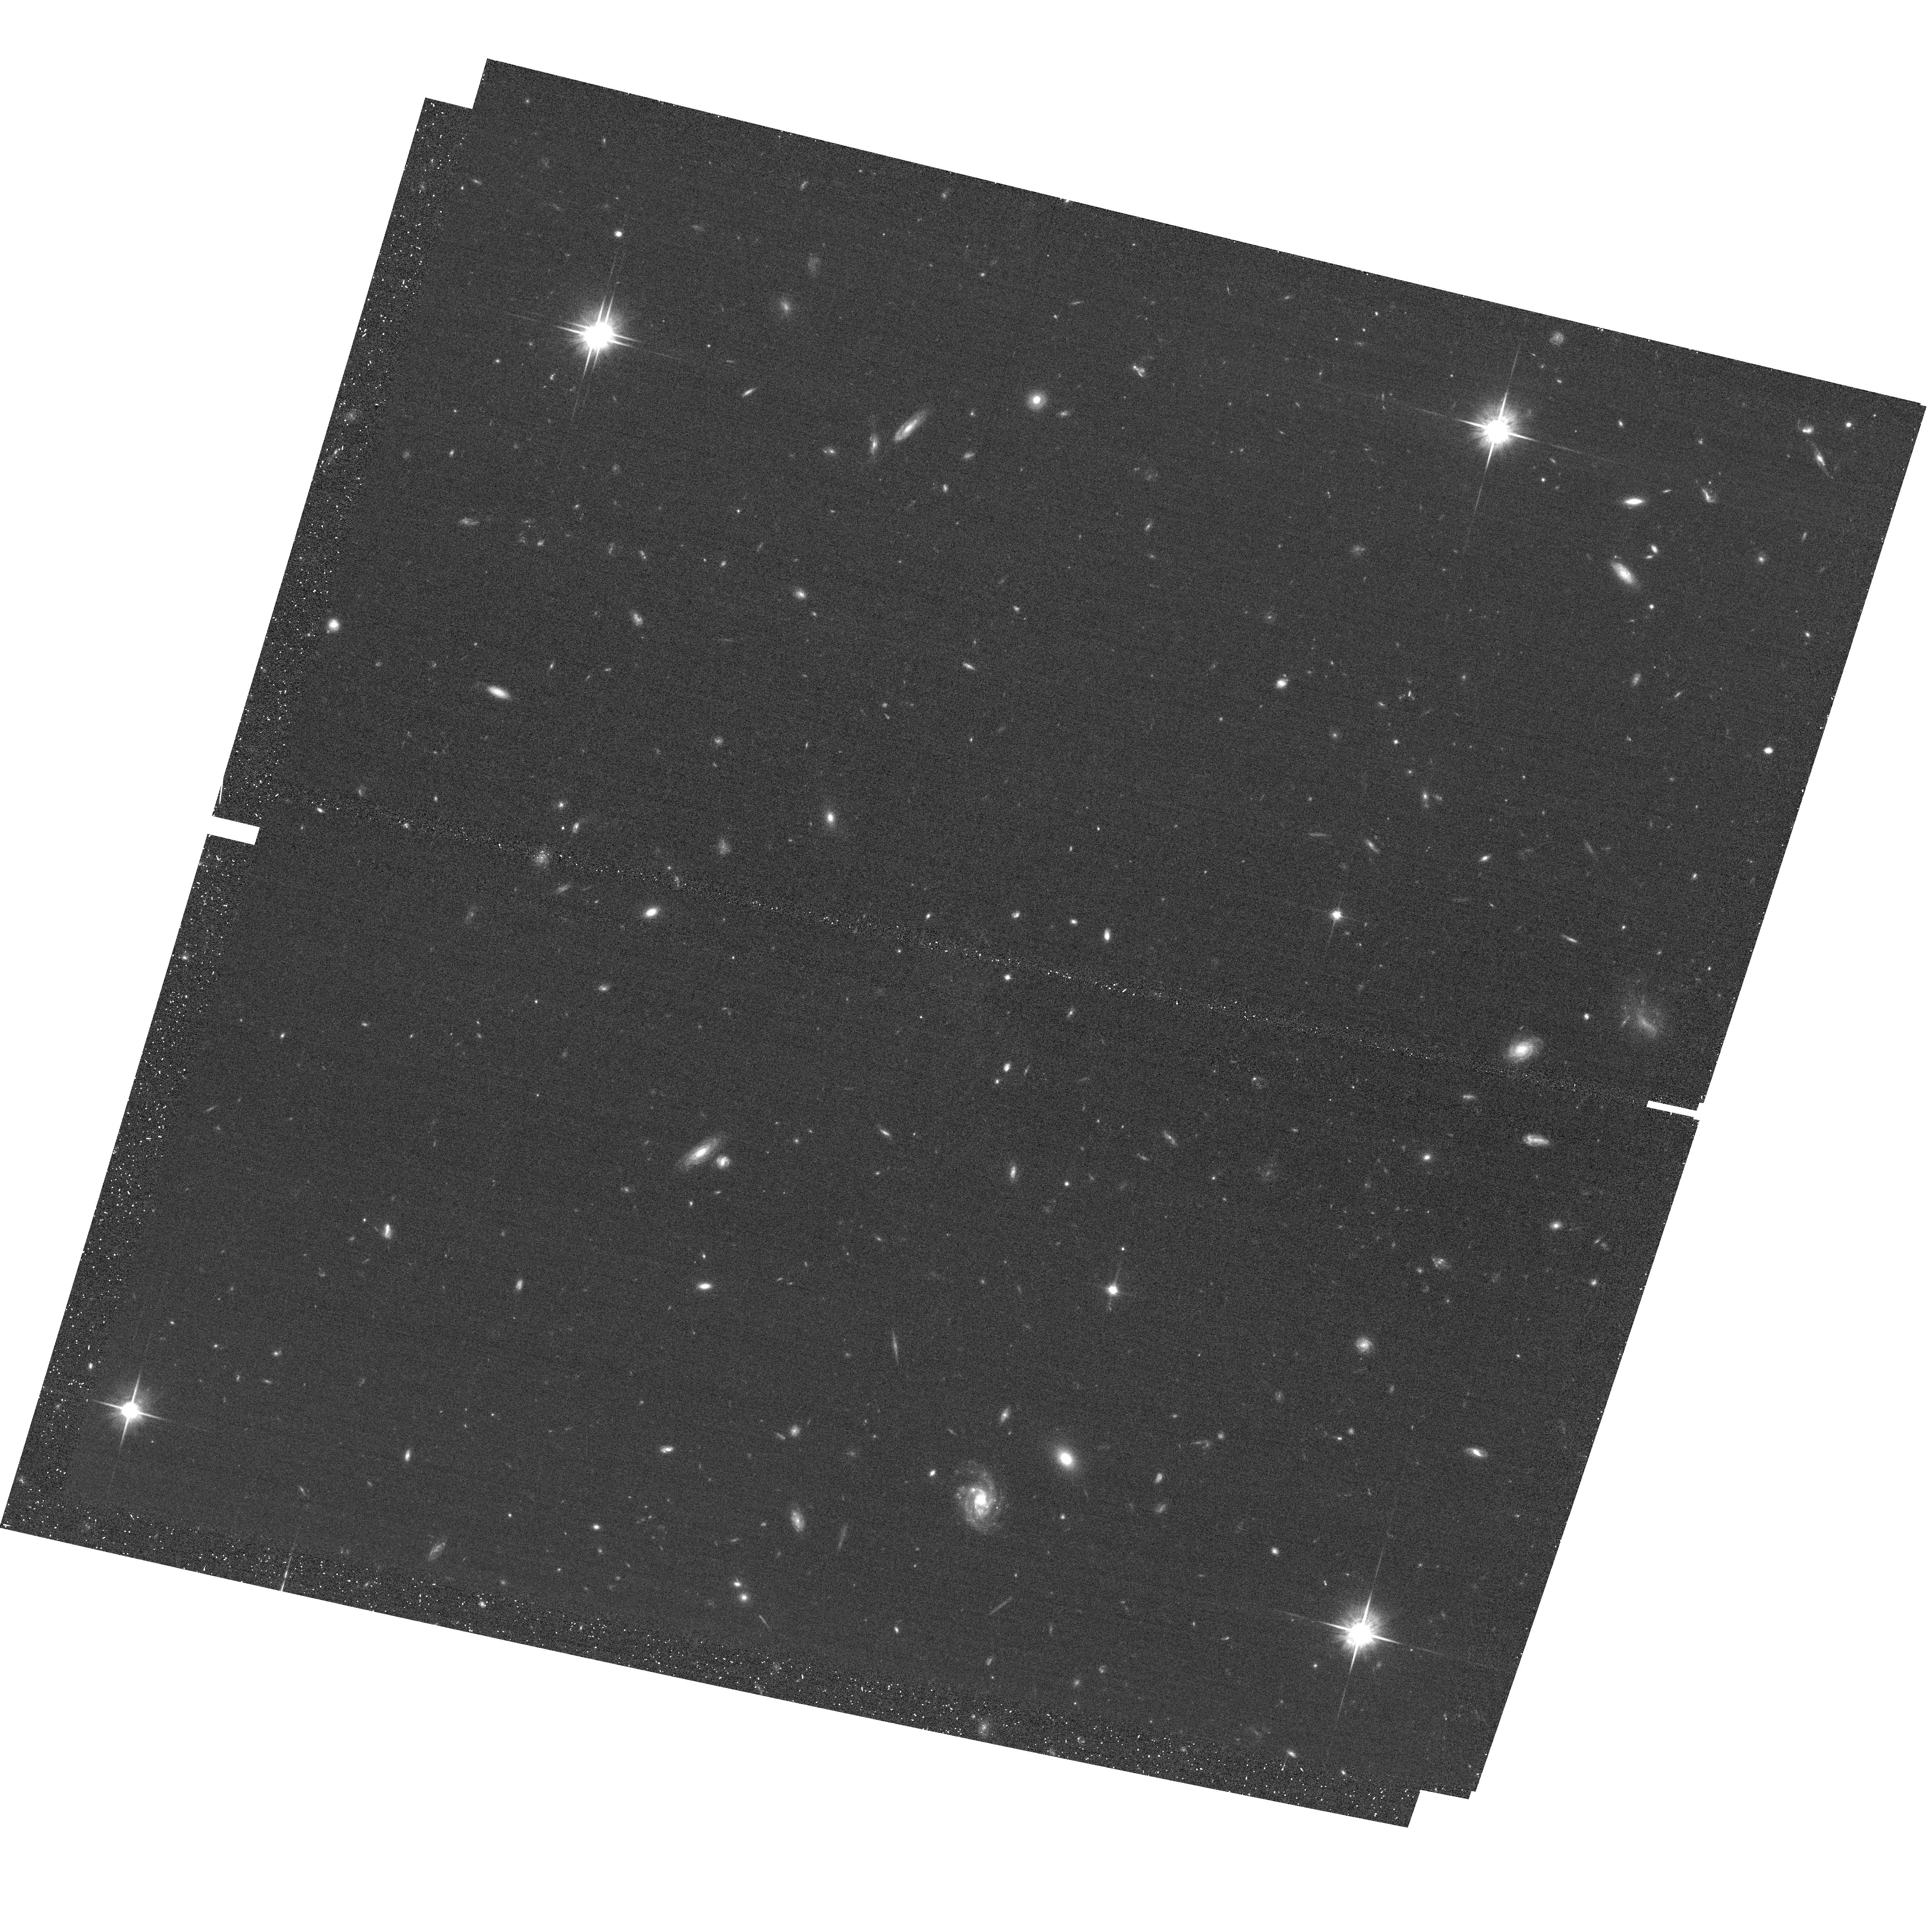
Target: GDN2
Instrument: ACS/WFC
Filter: F814W
Exposure: 22 min
Observation ID: hst_13420_02_acs_wfc_f814w_jcat02

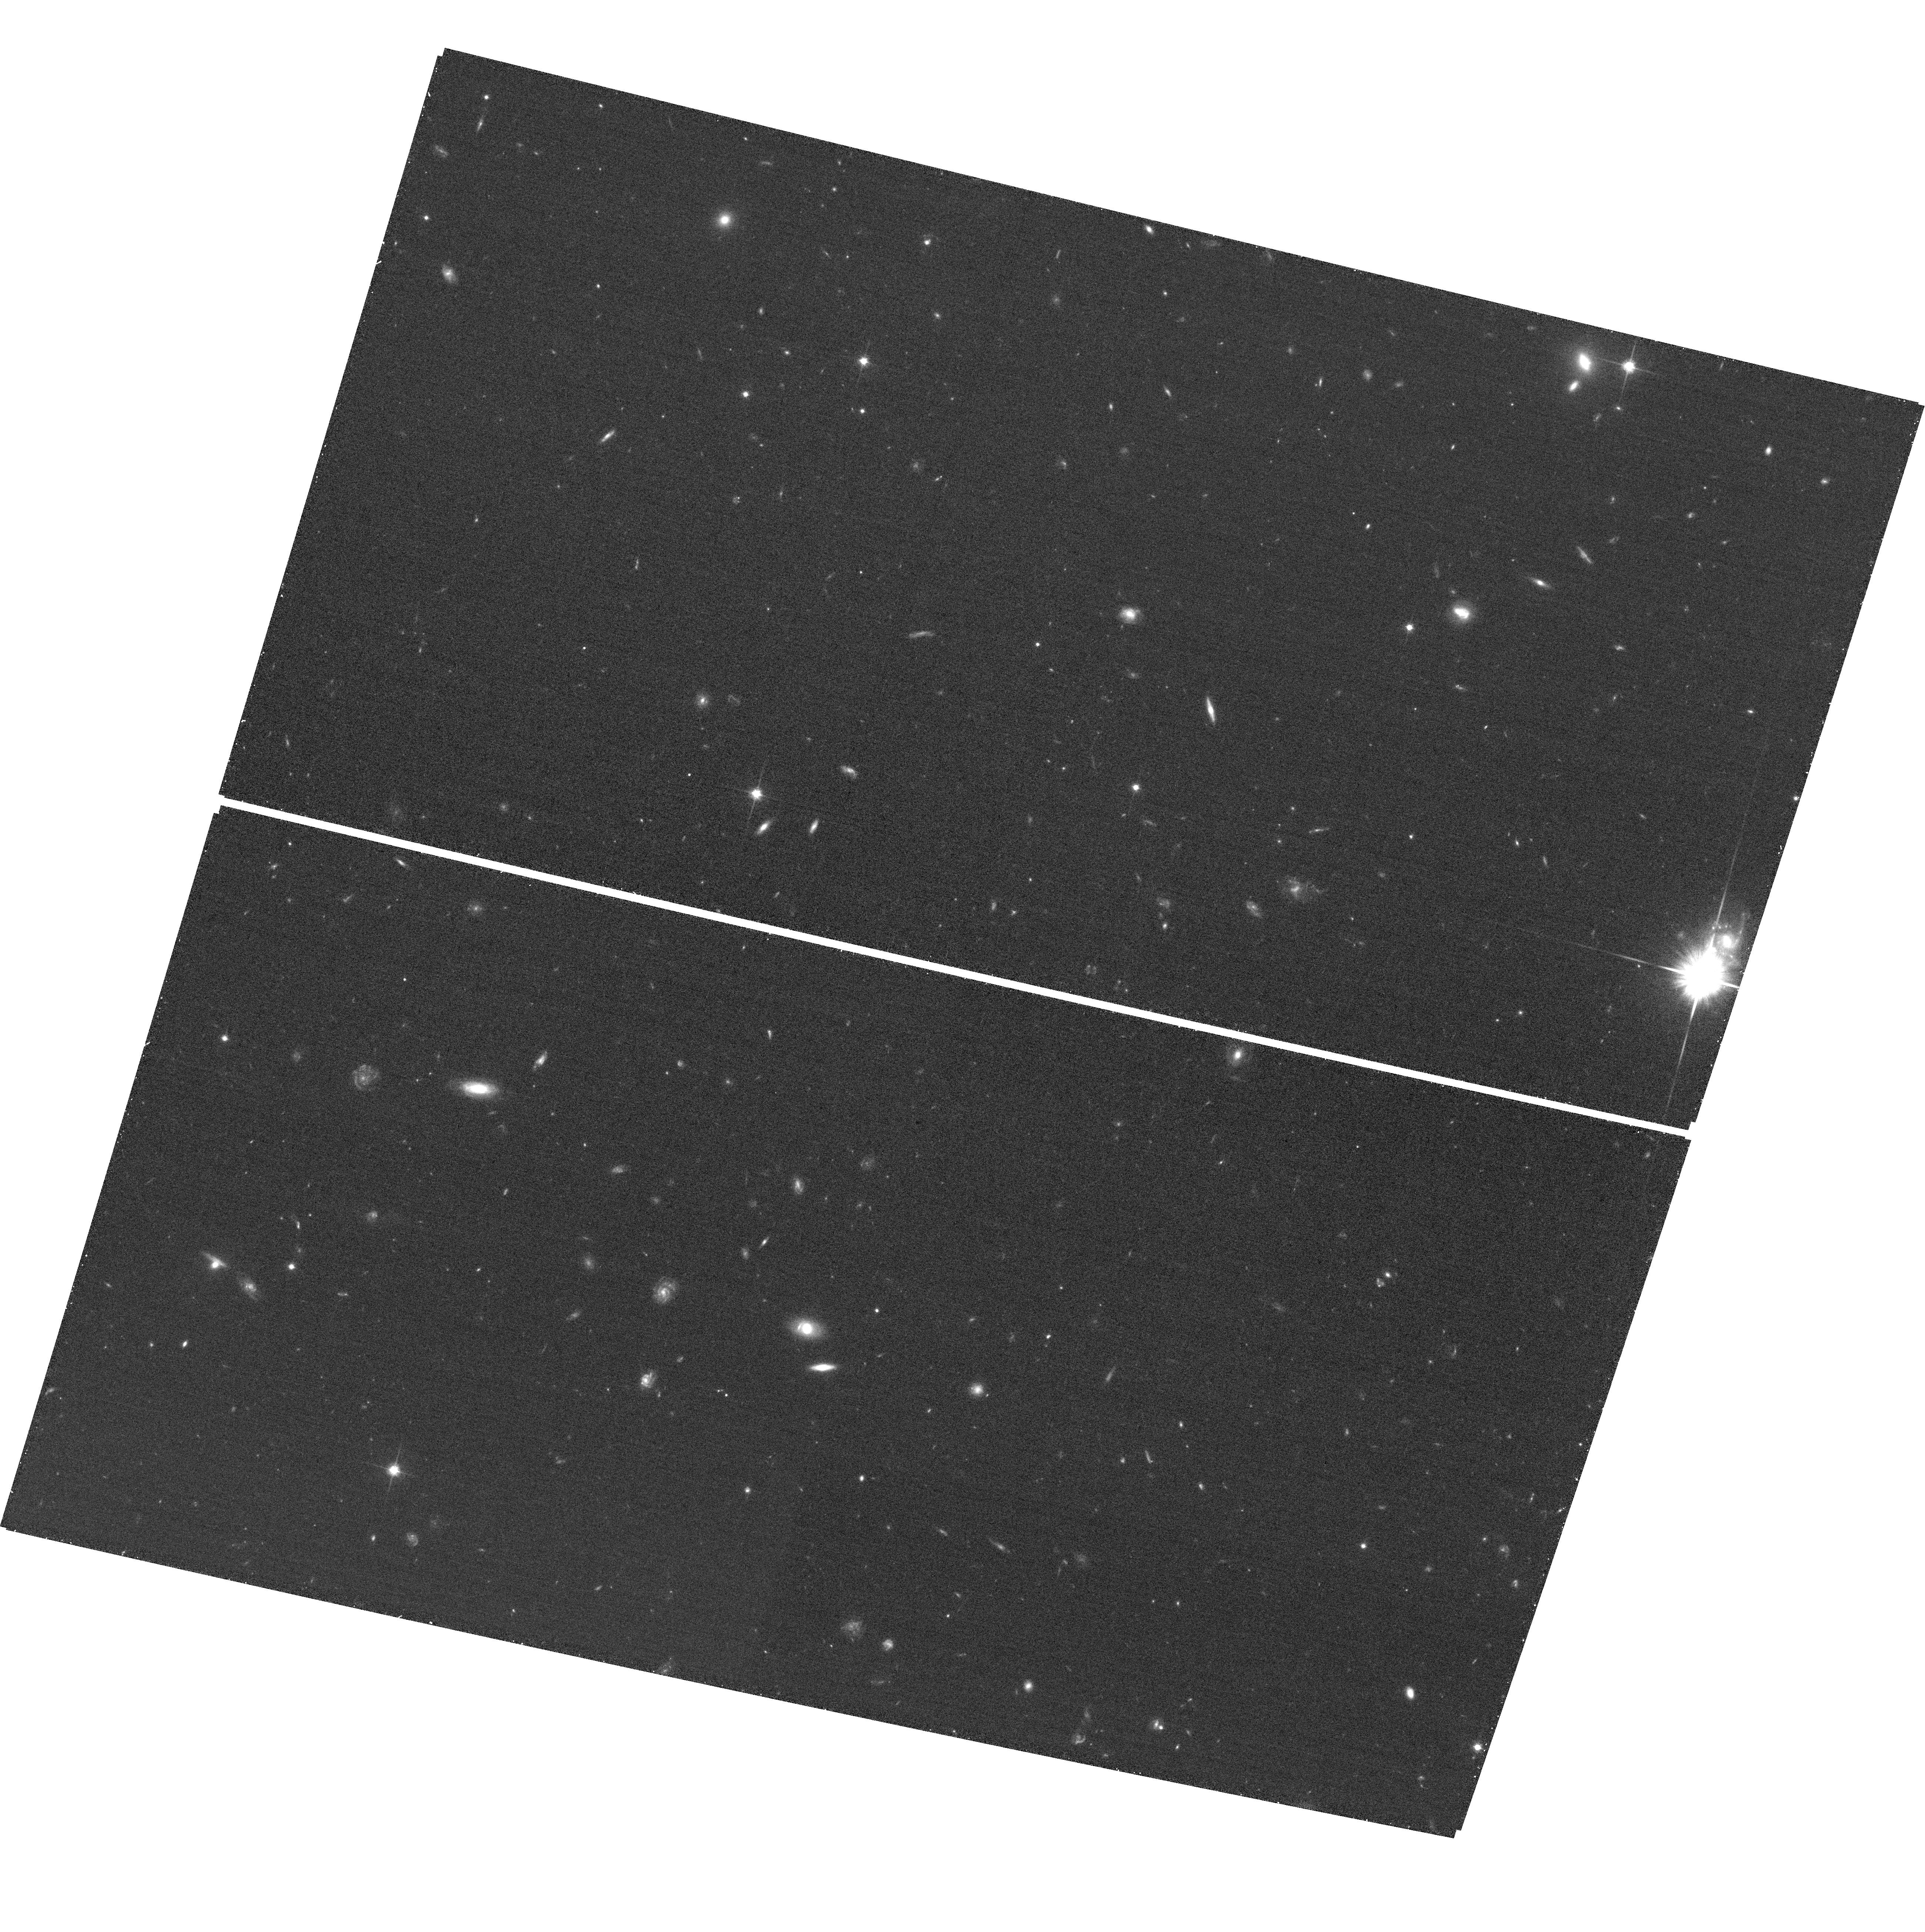
Target: GDN28
Instrument: ACS/WFC
Filter: F814W
Exposure: 22 min
Observation ID: hst_13420_28_acs_wfc_f814w_jcat28

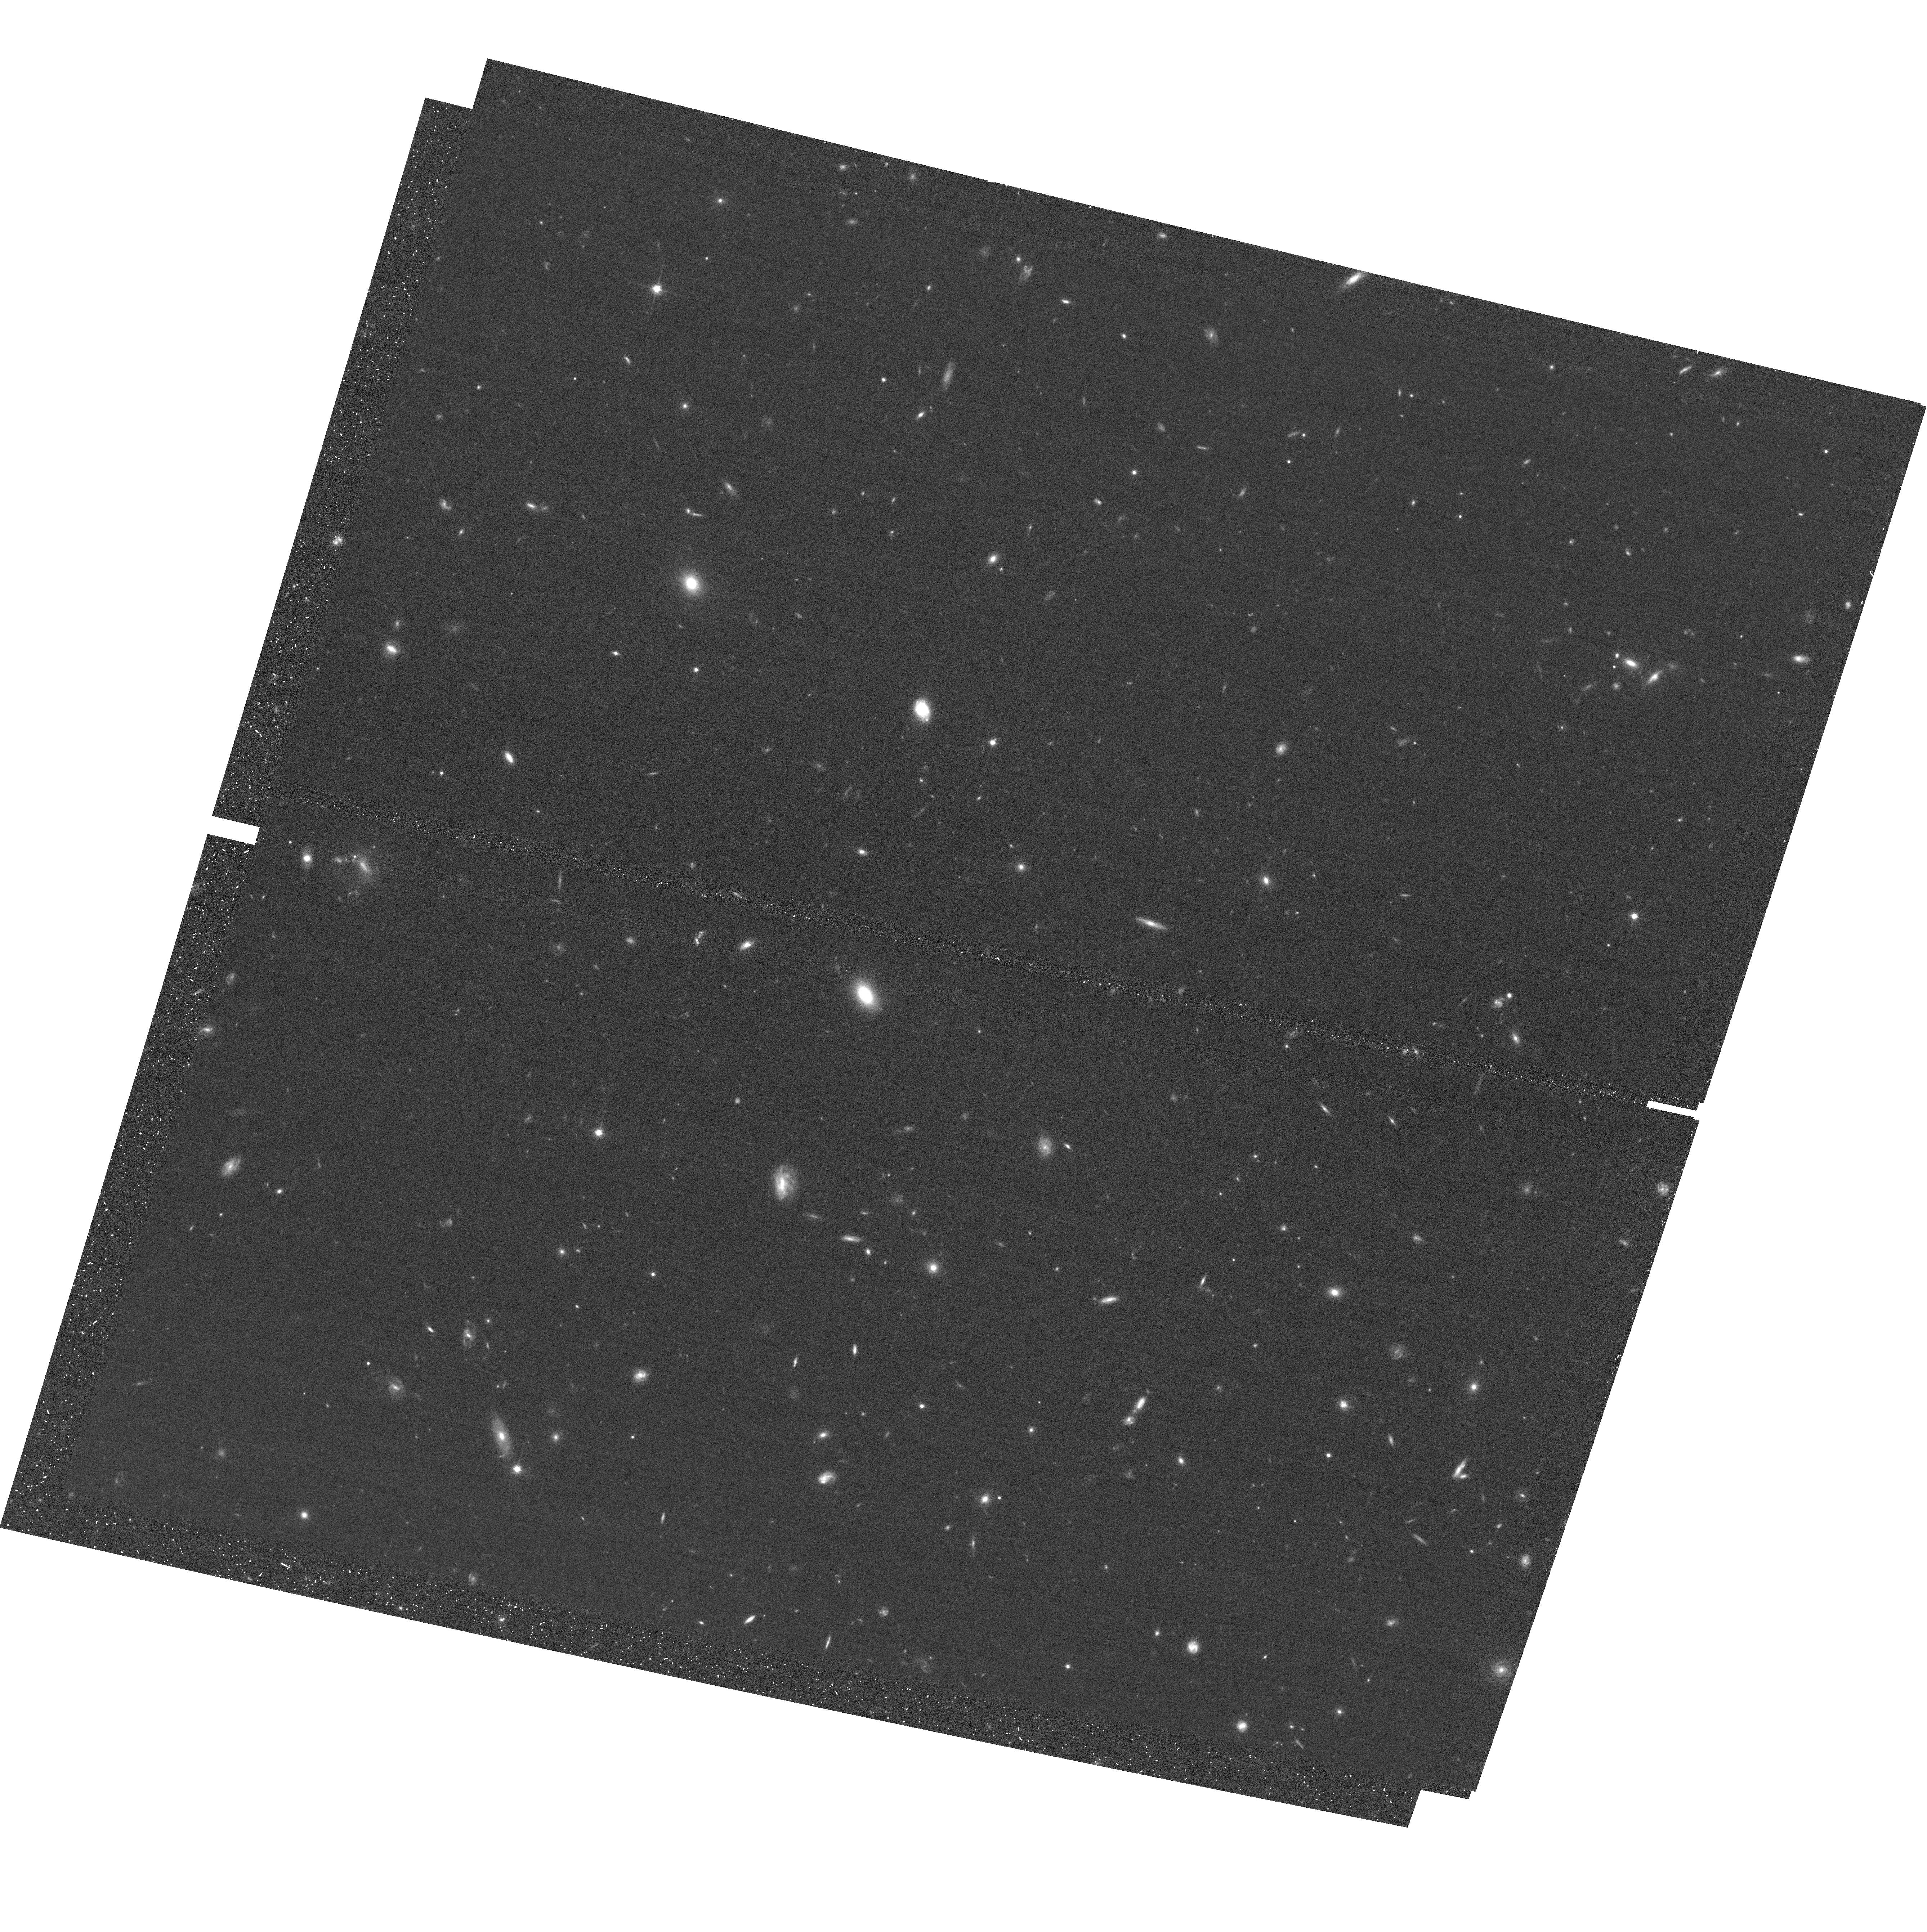
Target: GDN9
Instrument: ACS/WFC
Filter: F814W
Exposure: 22 min
Observation ID: hst_13420_09_acs_wfc_f814w_jcat09

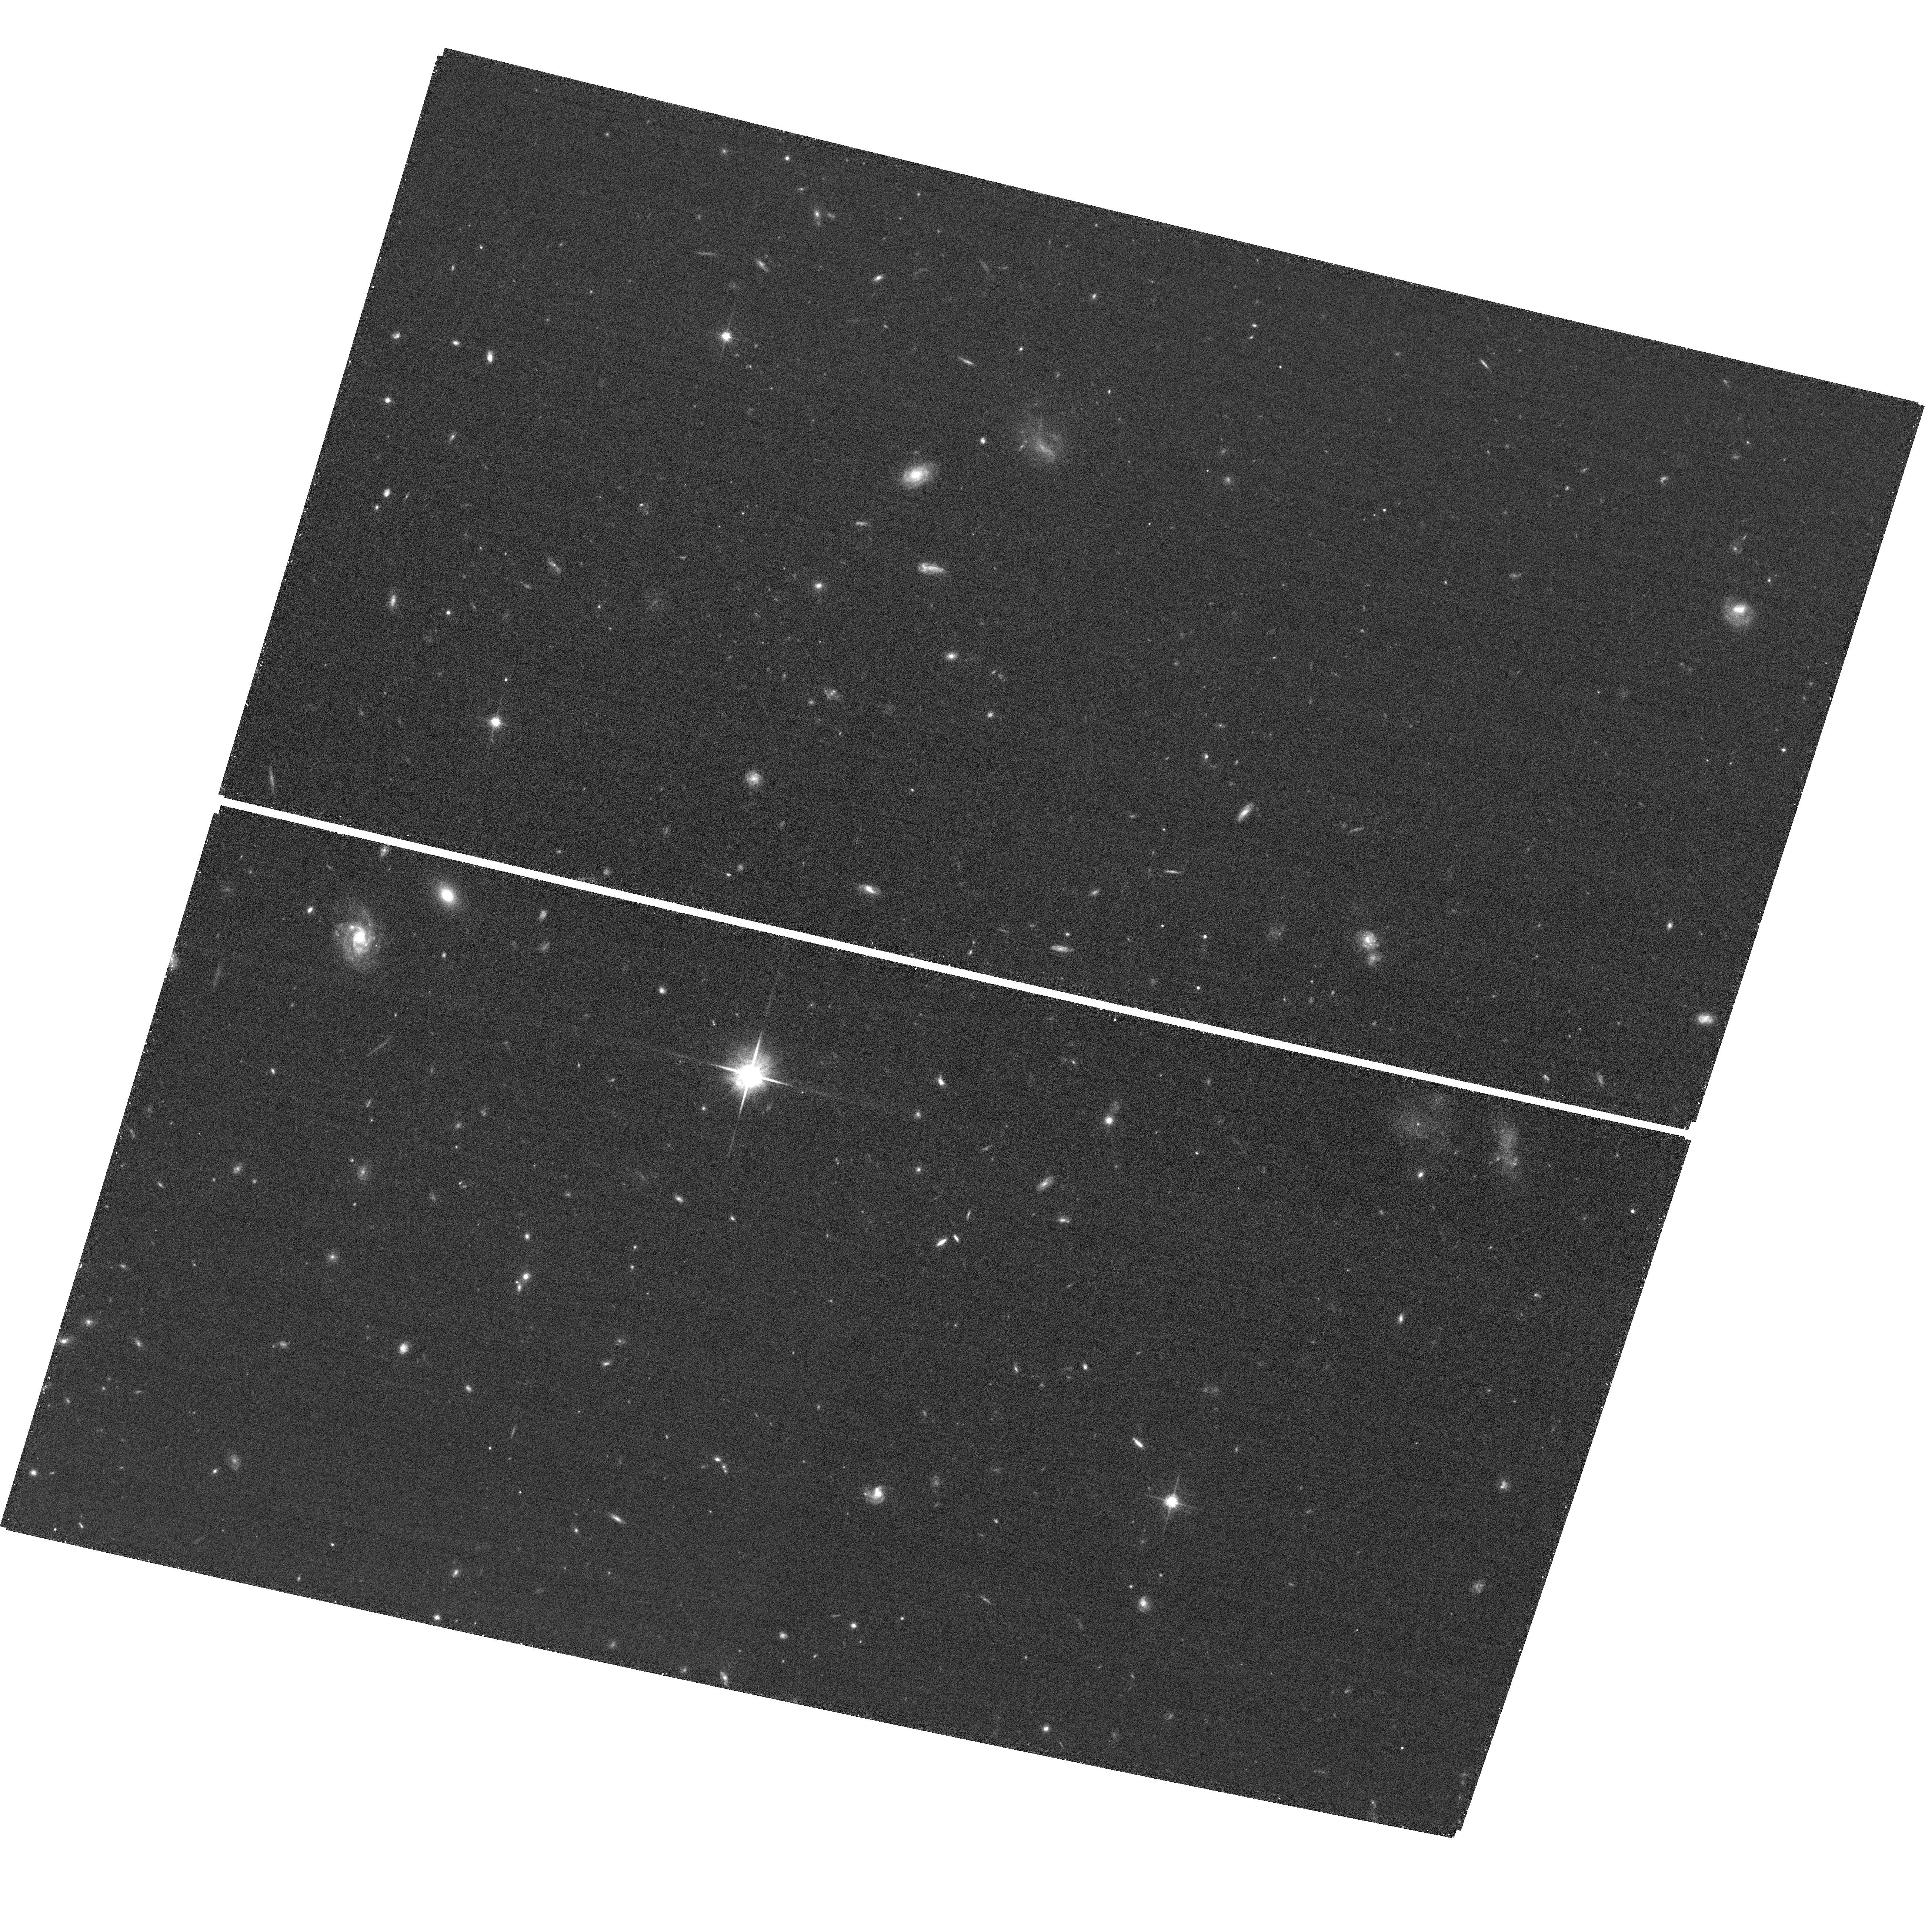
Target: GDN1
Instrument: ACS/WFC
Filter: F814W
Exposure: 22 min
Observation ID: hst_13420_01_acs_wfc_f814w_jcat01

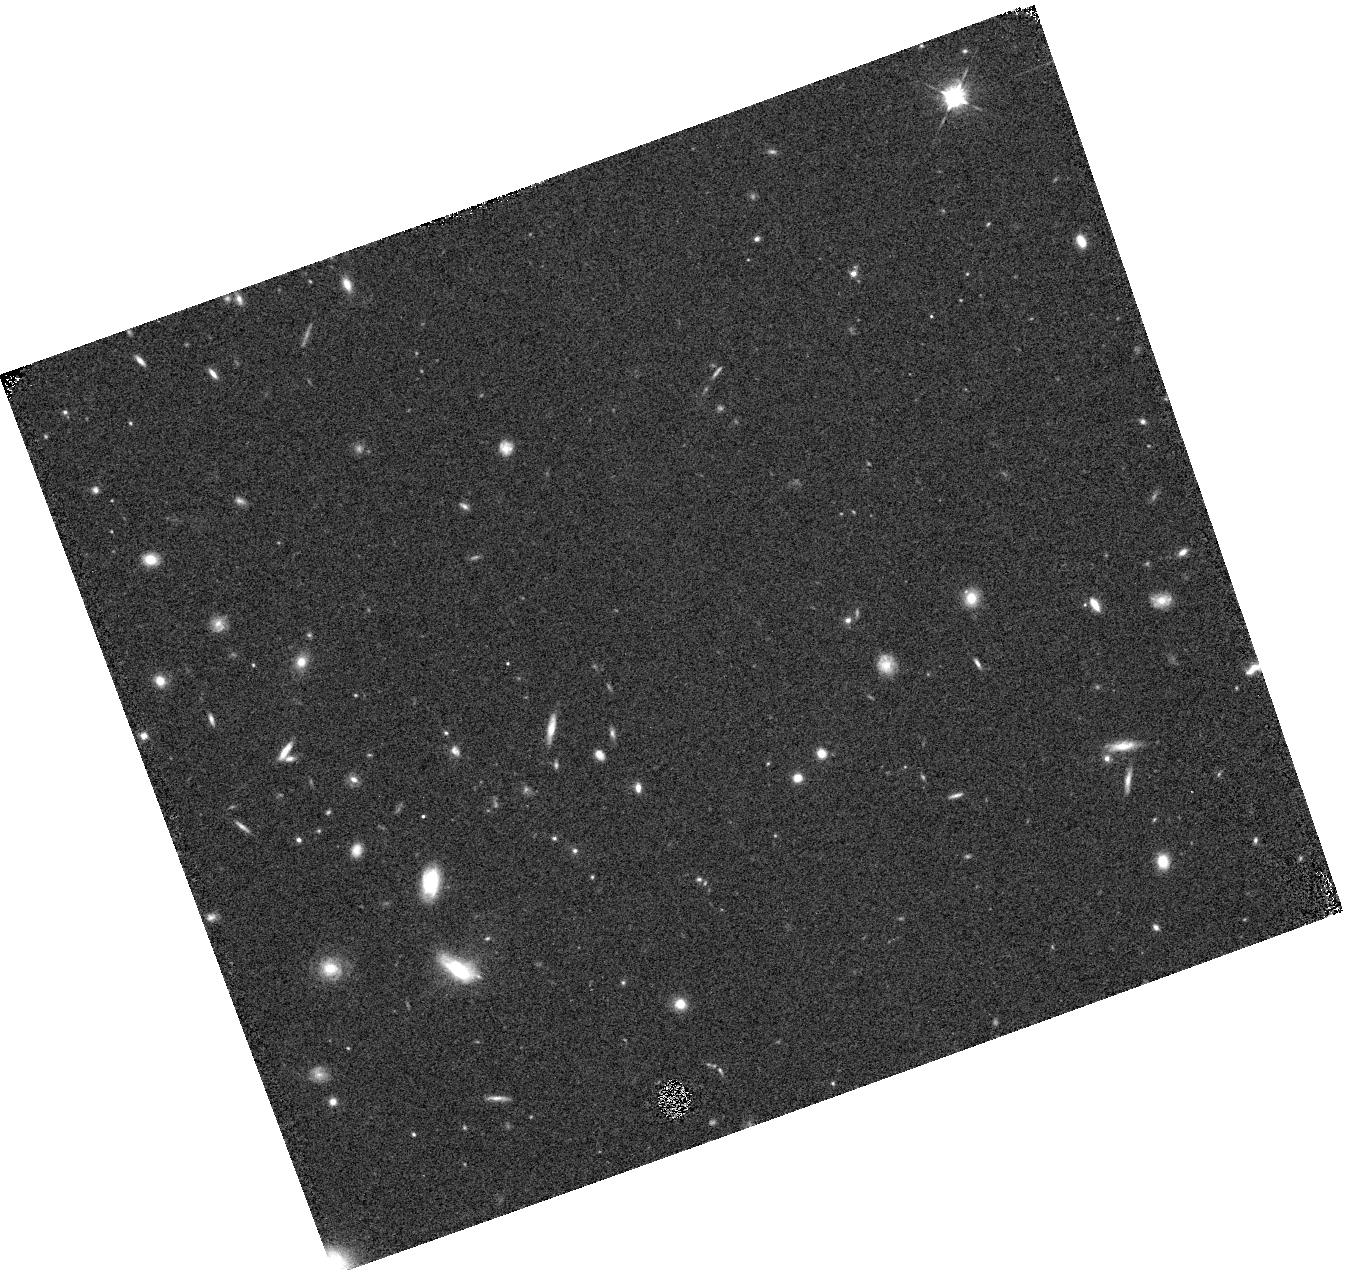
Target: GDN7
Instrument: WFC3/IR
Filter: F105W
Exposure: 7 min
Observation ID: hst_13420_07_wfc3_ir_f105w_icat07

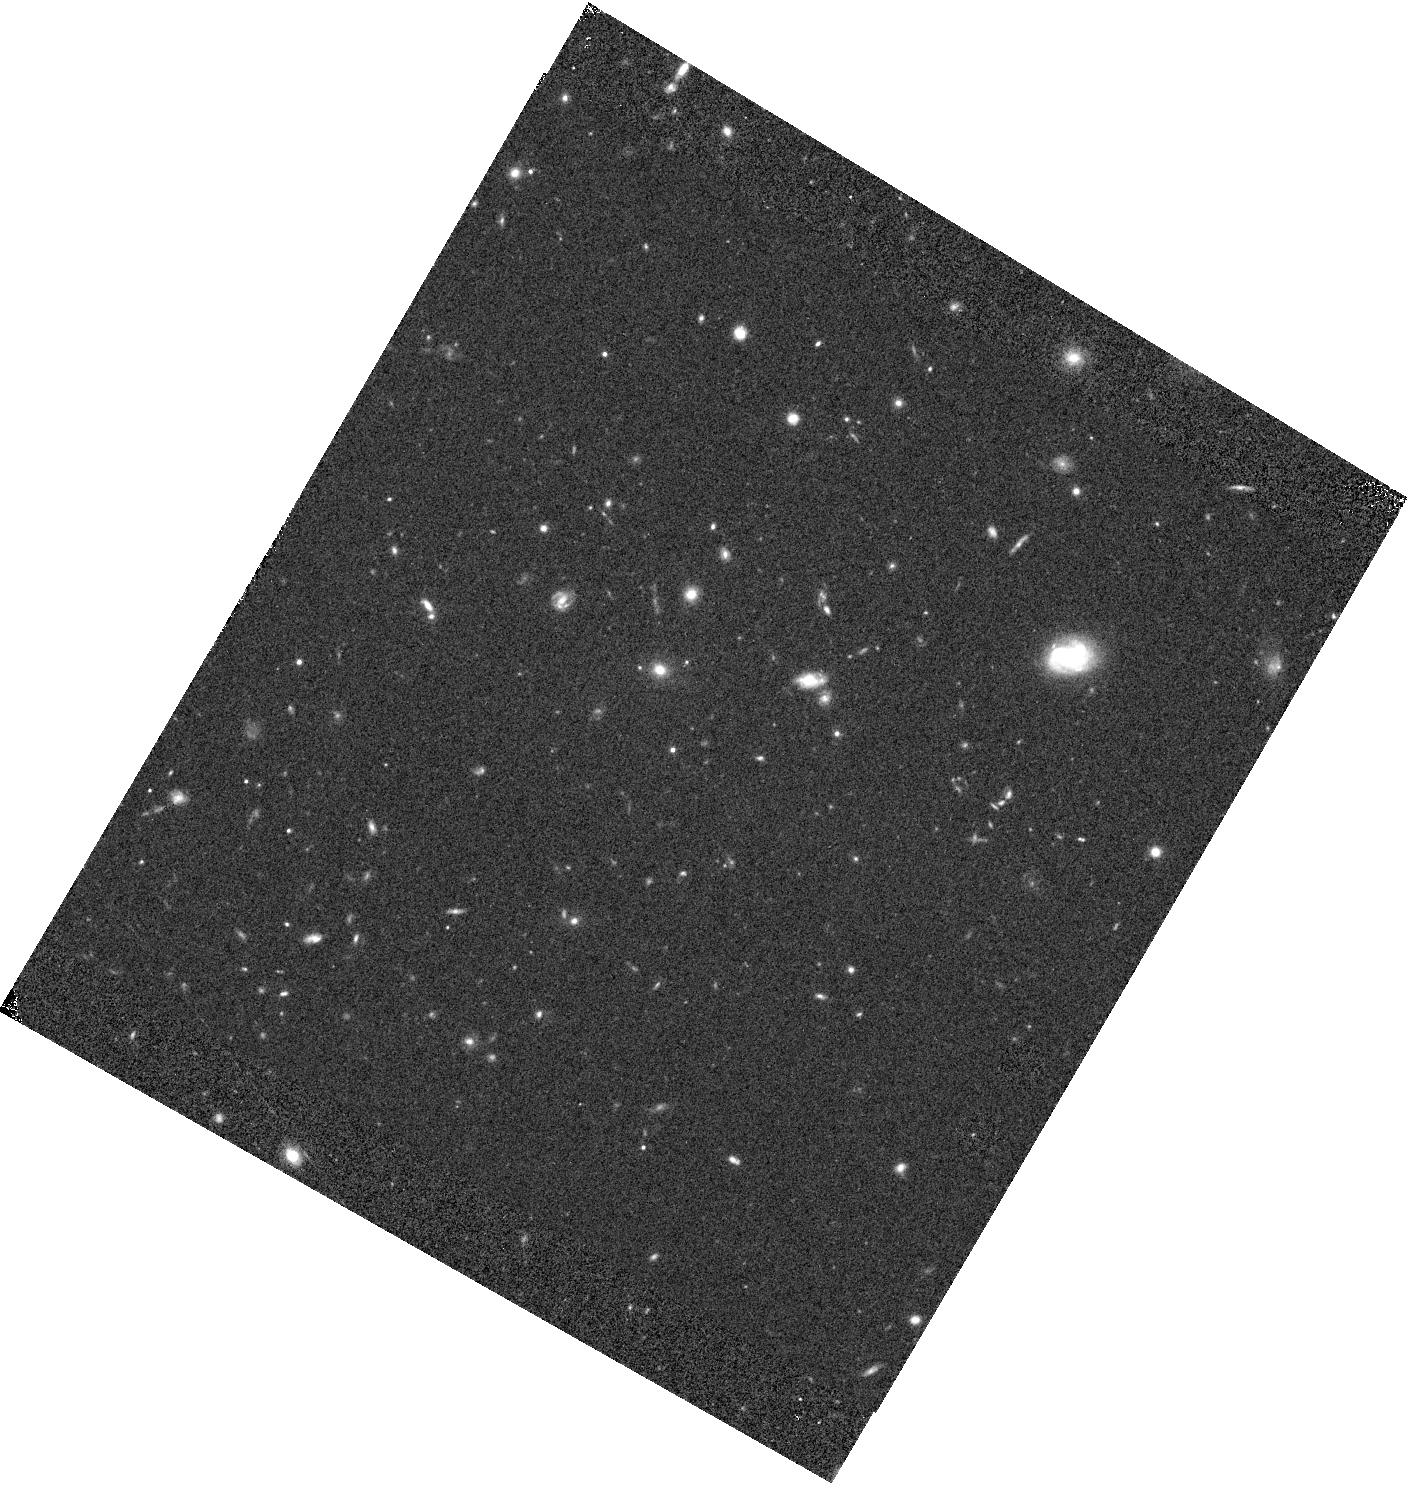
Target: GDN11
Instrument: WFC3/IR
Filter: F105W
Exposure: 7 min
Observation ID: hst_13420_11_wfc3_ir_f105w_icat11

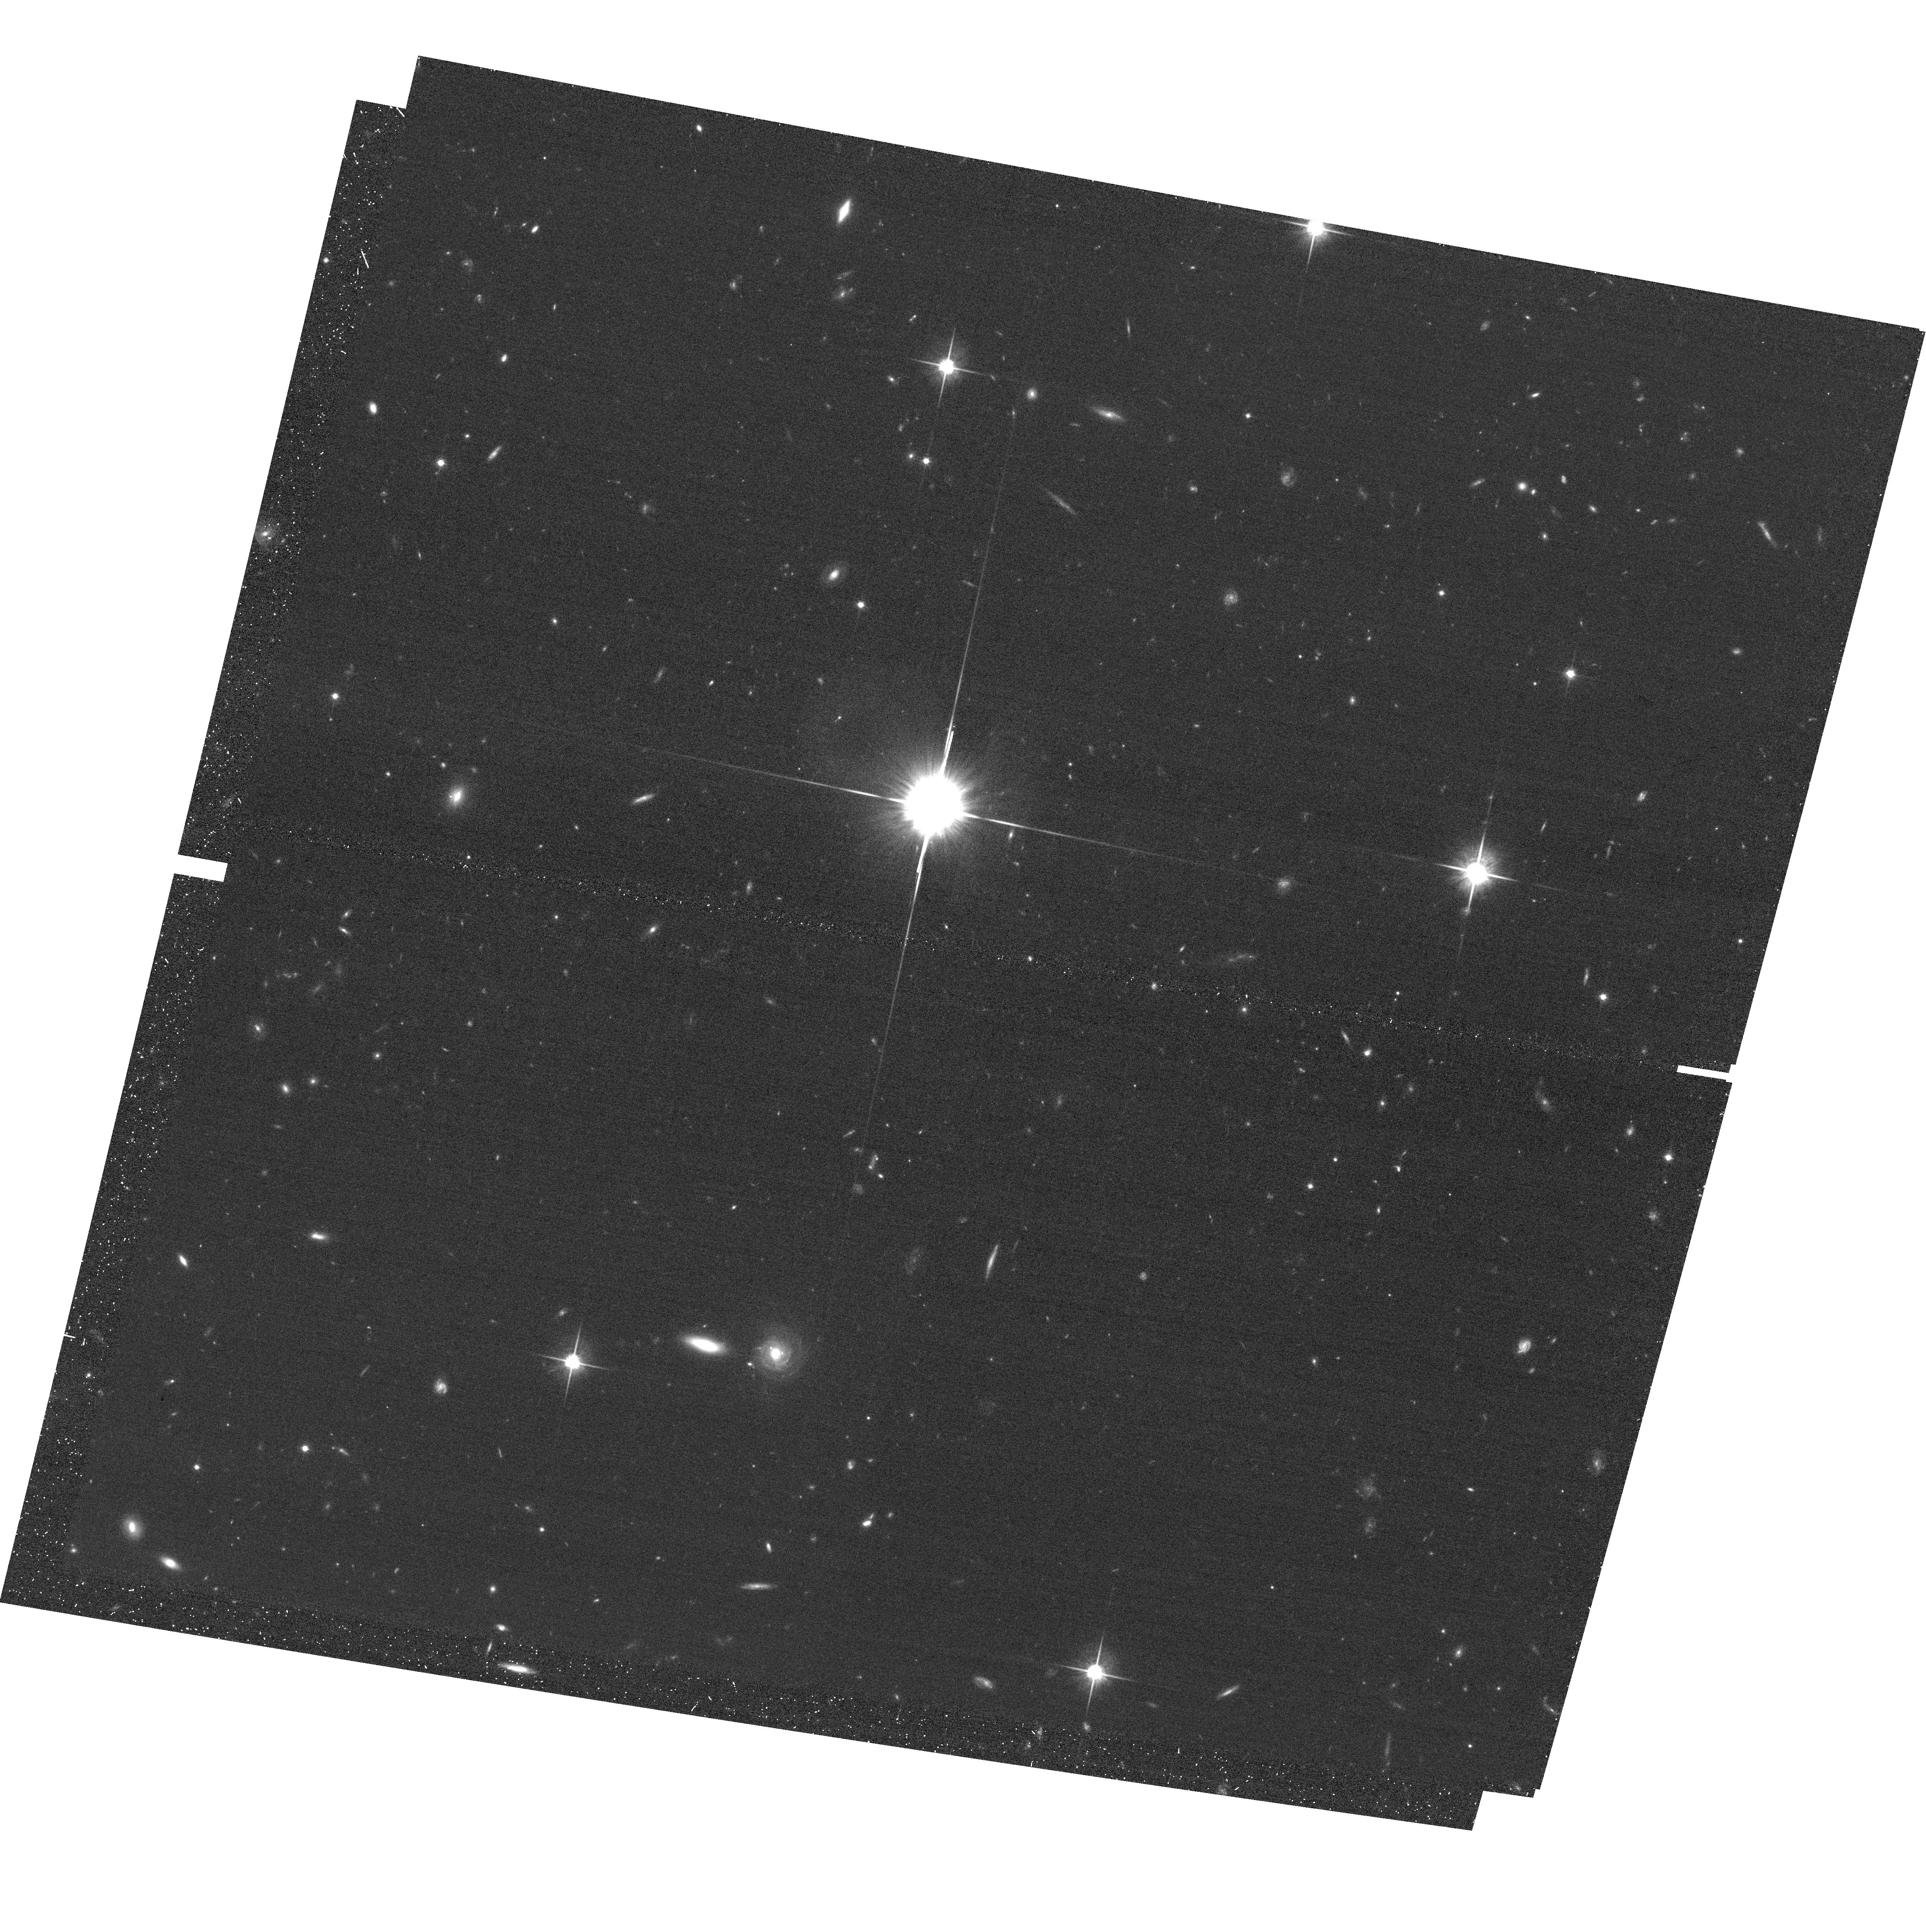
Target: GDN16
Instrument: ACS/WFC
Filter: F814W
Exposure: 22 min
Observation ID: hst_13420_16_acs_wfc_f814w_jcat16

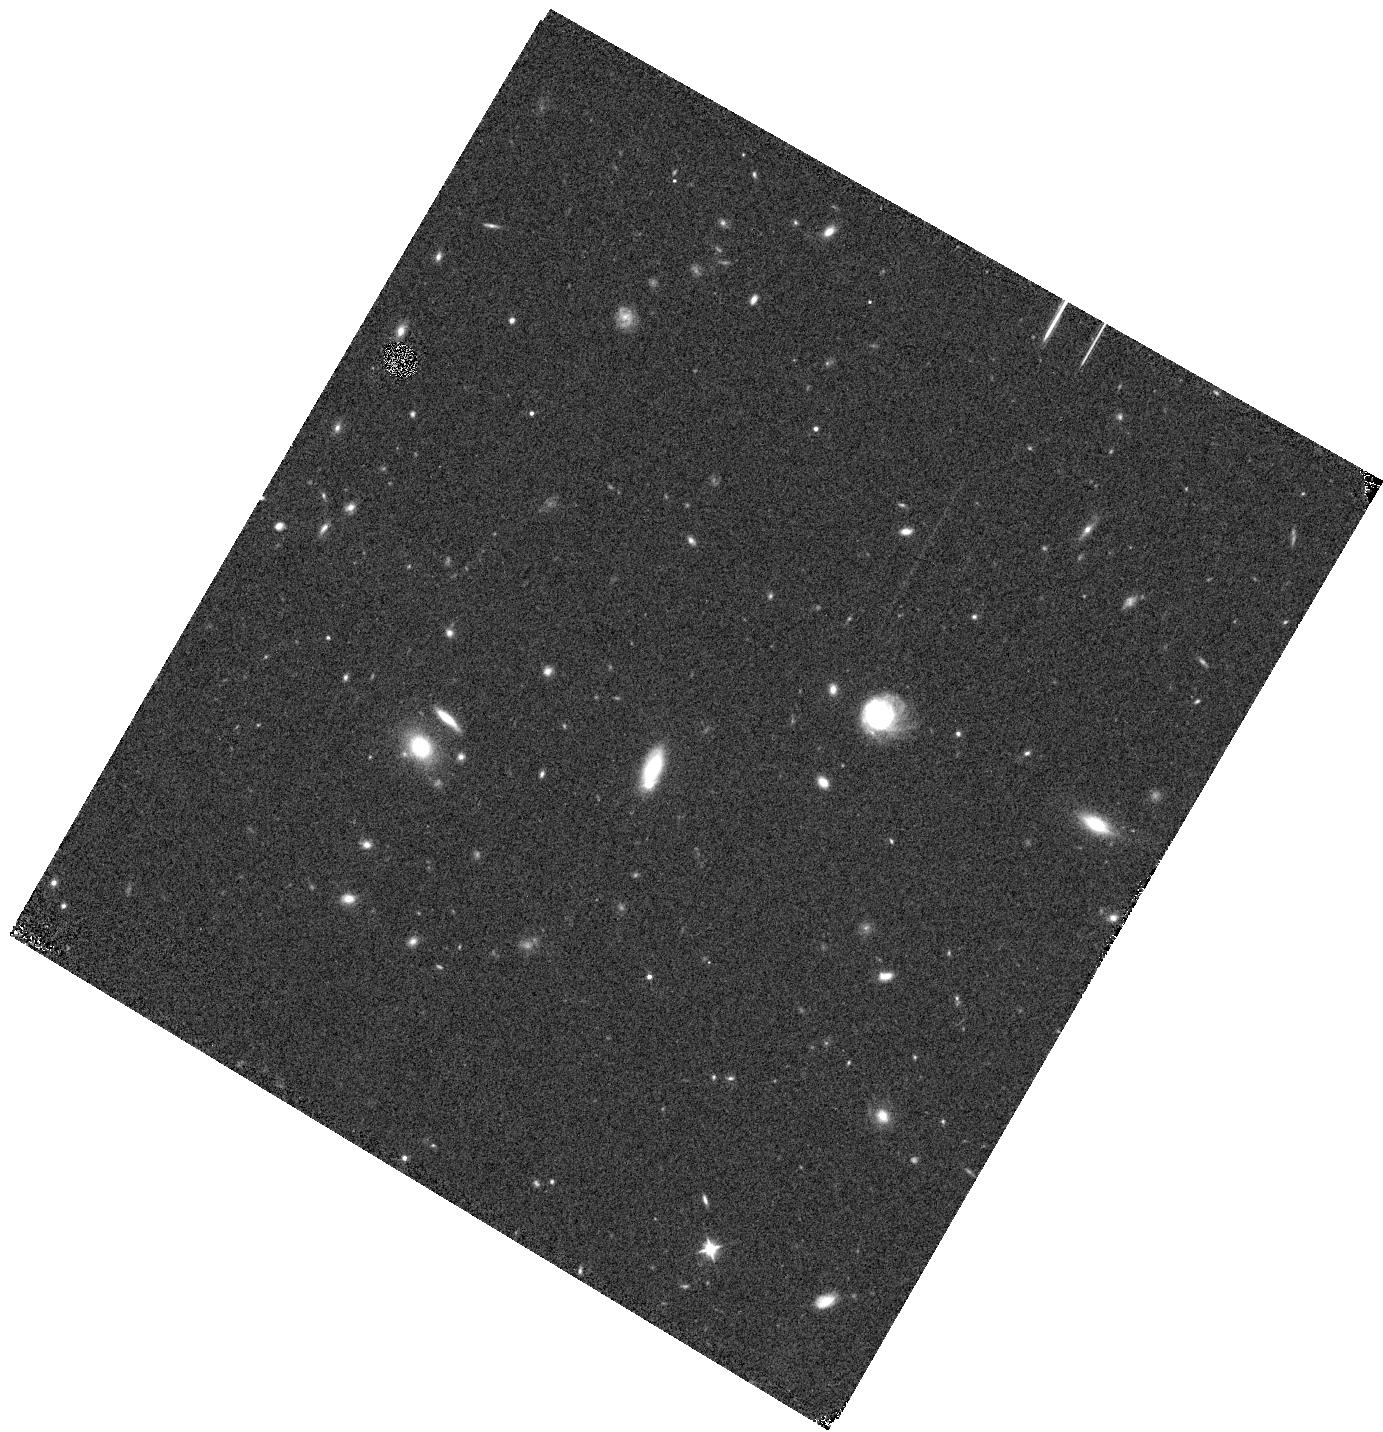
Target: GDN24
Instrument: WFC3/IR
Filter: F105W
Exposure: 7 min
Observation ID: hst_13420_24_wfc3_ir_f105w_icat24

The progenitors of quiescent galaxies at z~2: precision ages and star-formation histories from WFC3/IR spectroscopy (PI: Barro, Guillermo)

The important "adolescent" epoch at redshifts z~1 to 2 bridges a universe of "adult" galaxies at z<1 to an earlier "childhood" period z>2 when galaxies were dramatically different. During this transition, the early quenching of star formation and later enlargement of compact quiescent galaxies since z~2 remain key unsolved mysteries. We have identified a population of compact star-forming galaxies at ~2.5 whose structural properties and number densities suggest an evolutionary connection with the first quiescent galaxies. But demonstrating full consistency between progenitor to descendant populations requires high-precision redshifts, ages, and star formation histories to make reliable links in time. We thus propose adding a 56 orbit G102 survey to GOODS-North. The G102 grism meets the required spectral resolution to resolve stellar population ages and connect progenitors to quiescent galaxies, and perfectly bridges the gap for galaxies at 1<z<2 which was missed by the previous G141 program in GOODS-N. Combining and leveraging with the 56-orbit redder (G141) grism investment and 180 hrs of 10m-telescope (GTC) medium-band imaging (SHARDS), our survey will provide the definitive dataset for well time-resolved stellar population studies until JWST. The spatially-resolved WFC3 spectroscopy will also tackle the mystery of how quiescent galaxies grow to their larger sizes today, by measuring differences in the ages and star formation histories between their cores and outskirts during the transition era. Given its high value for legacy science, the new data will have no proprietary period.